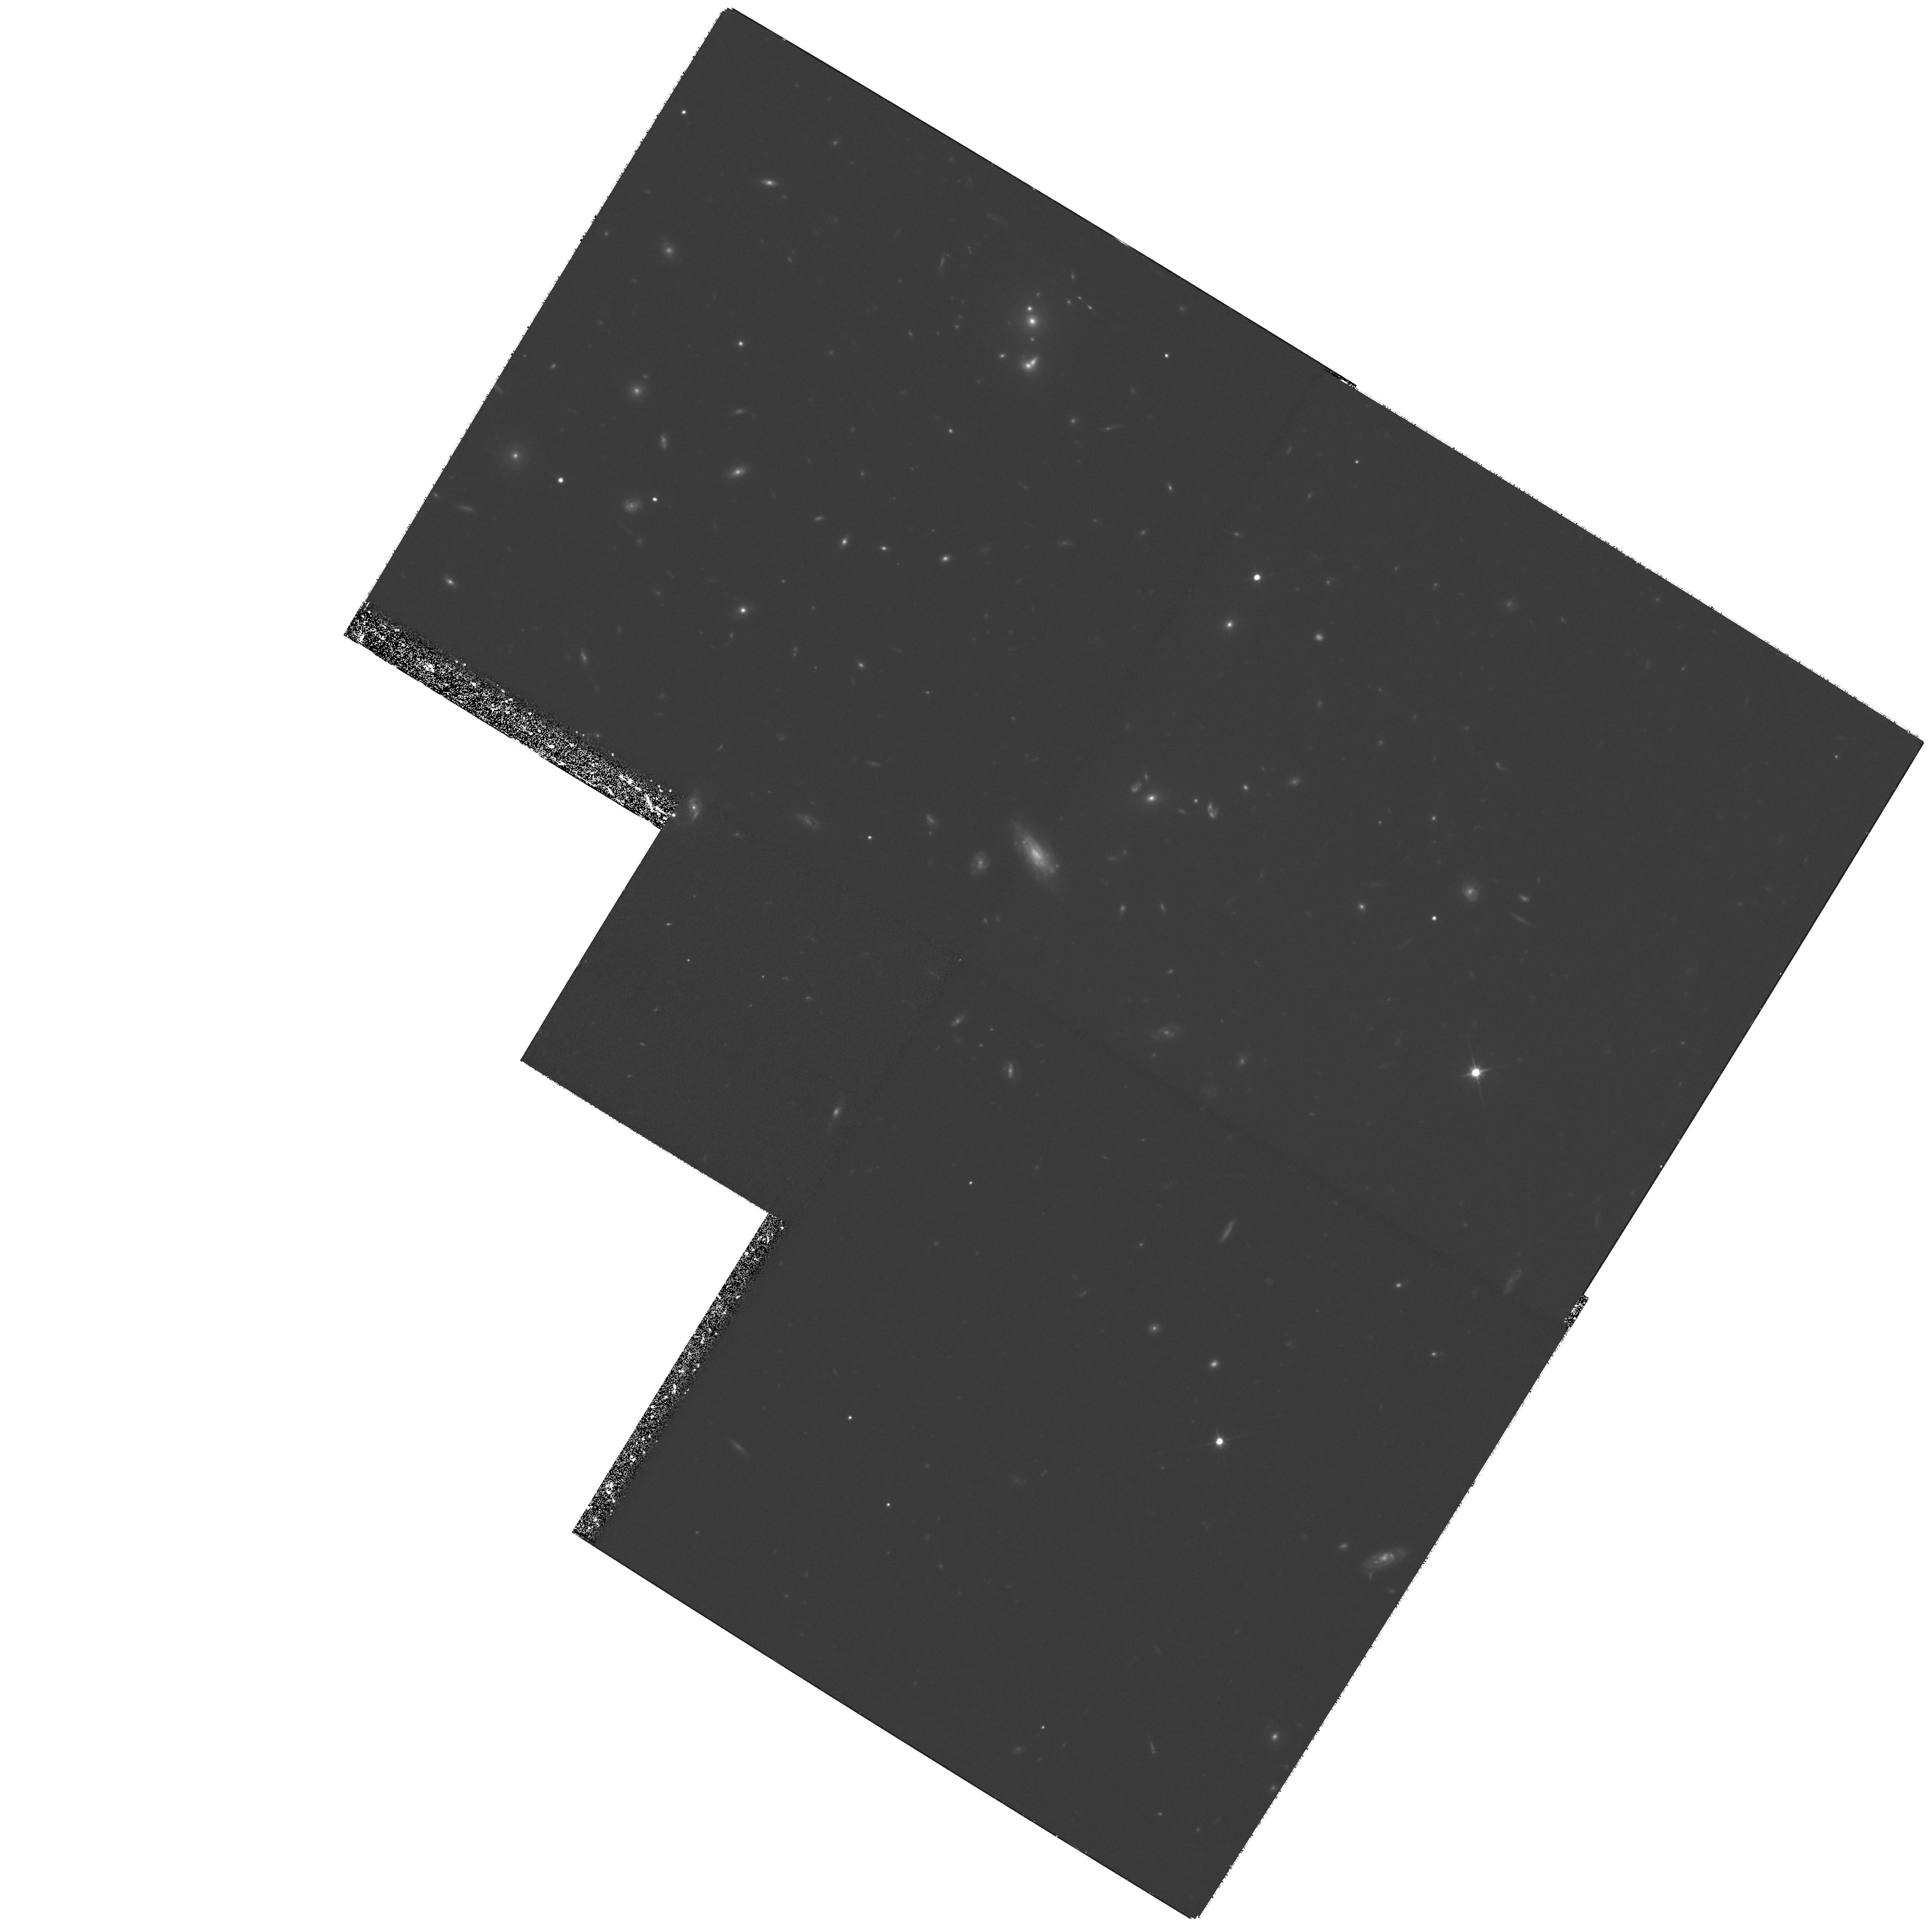
Target: GAL-CLUS-084847+445621-NEW. Instrument: WFPC2/PC. Filter: F702W. Exposure: 3.3 h. Observation ID: hst_7374_54_wfpc2_pc_f702w_u50p54

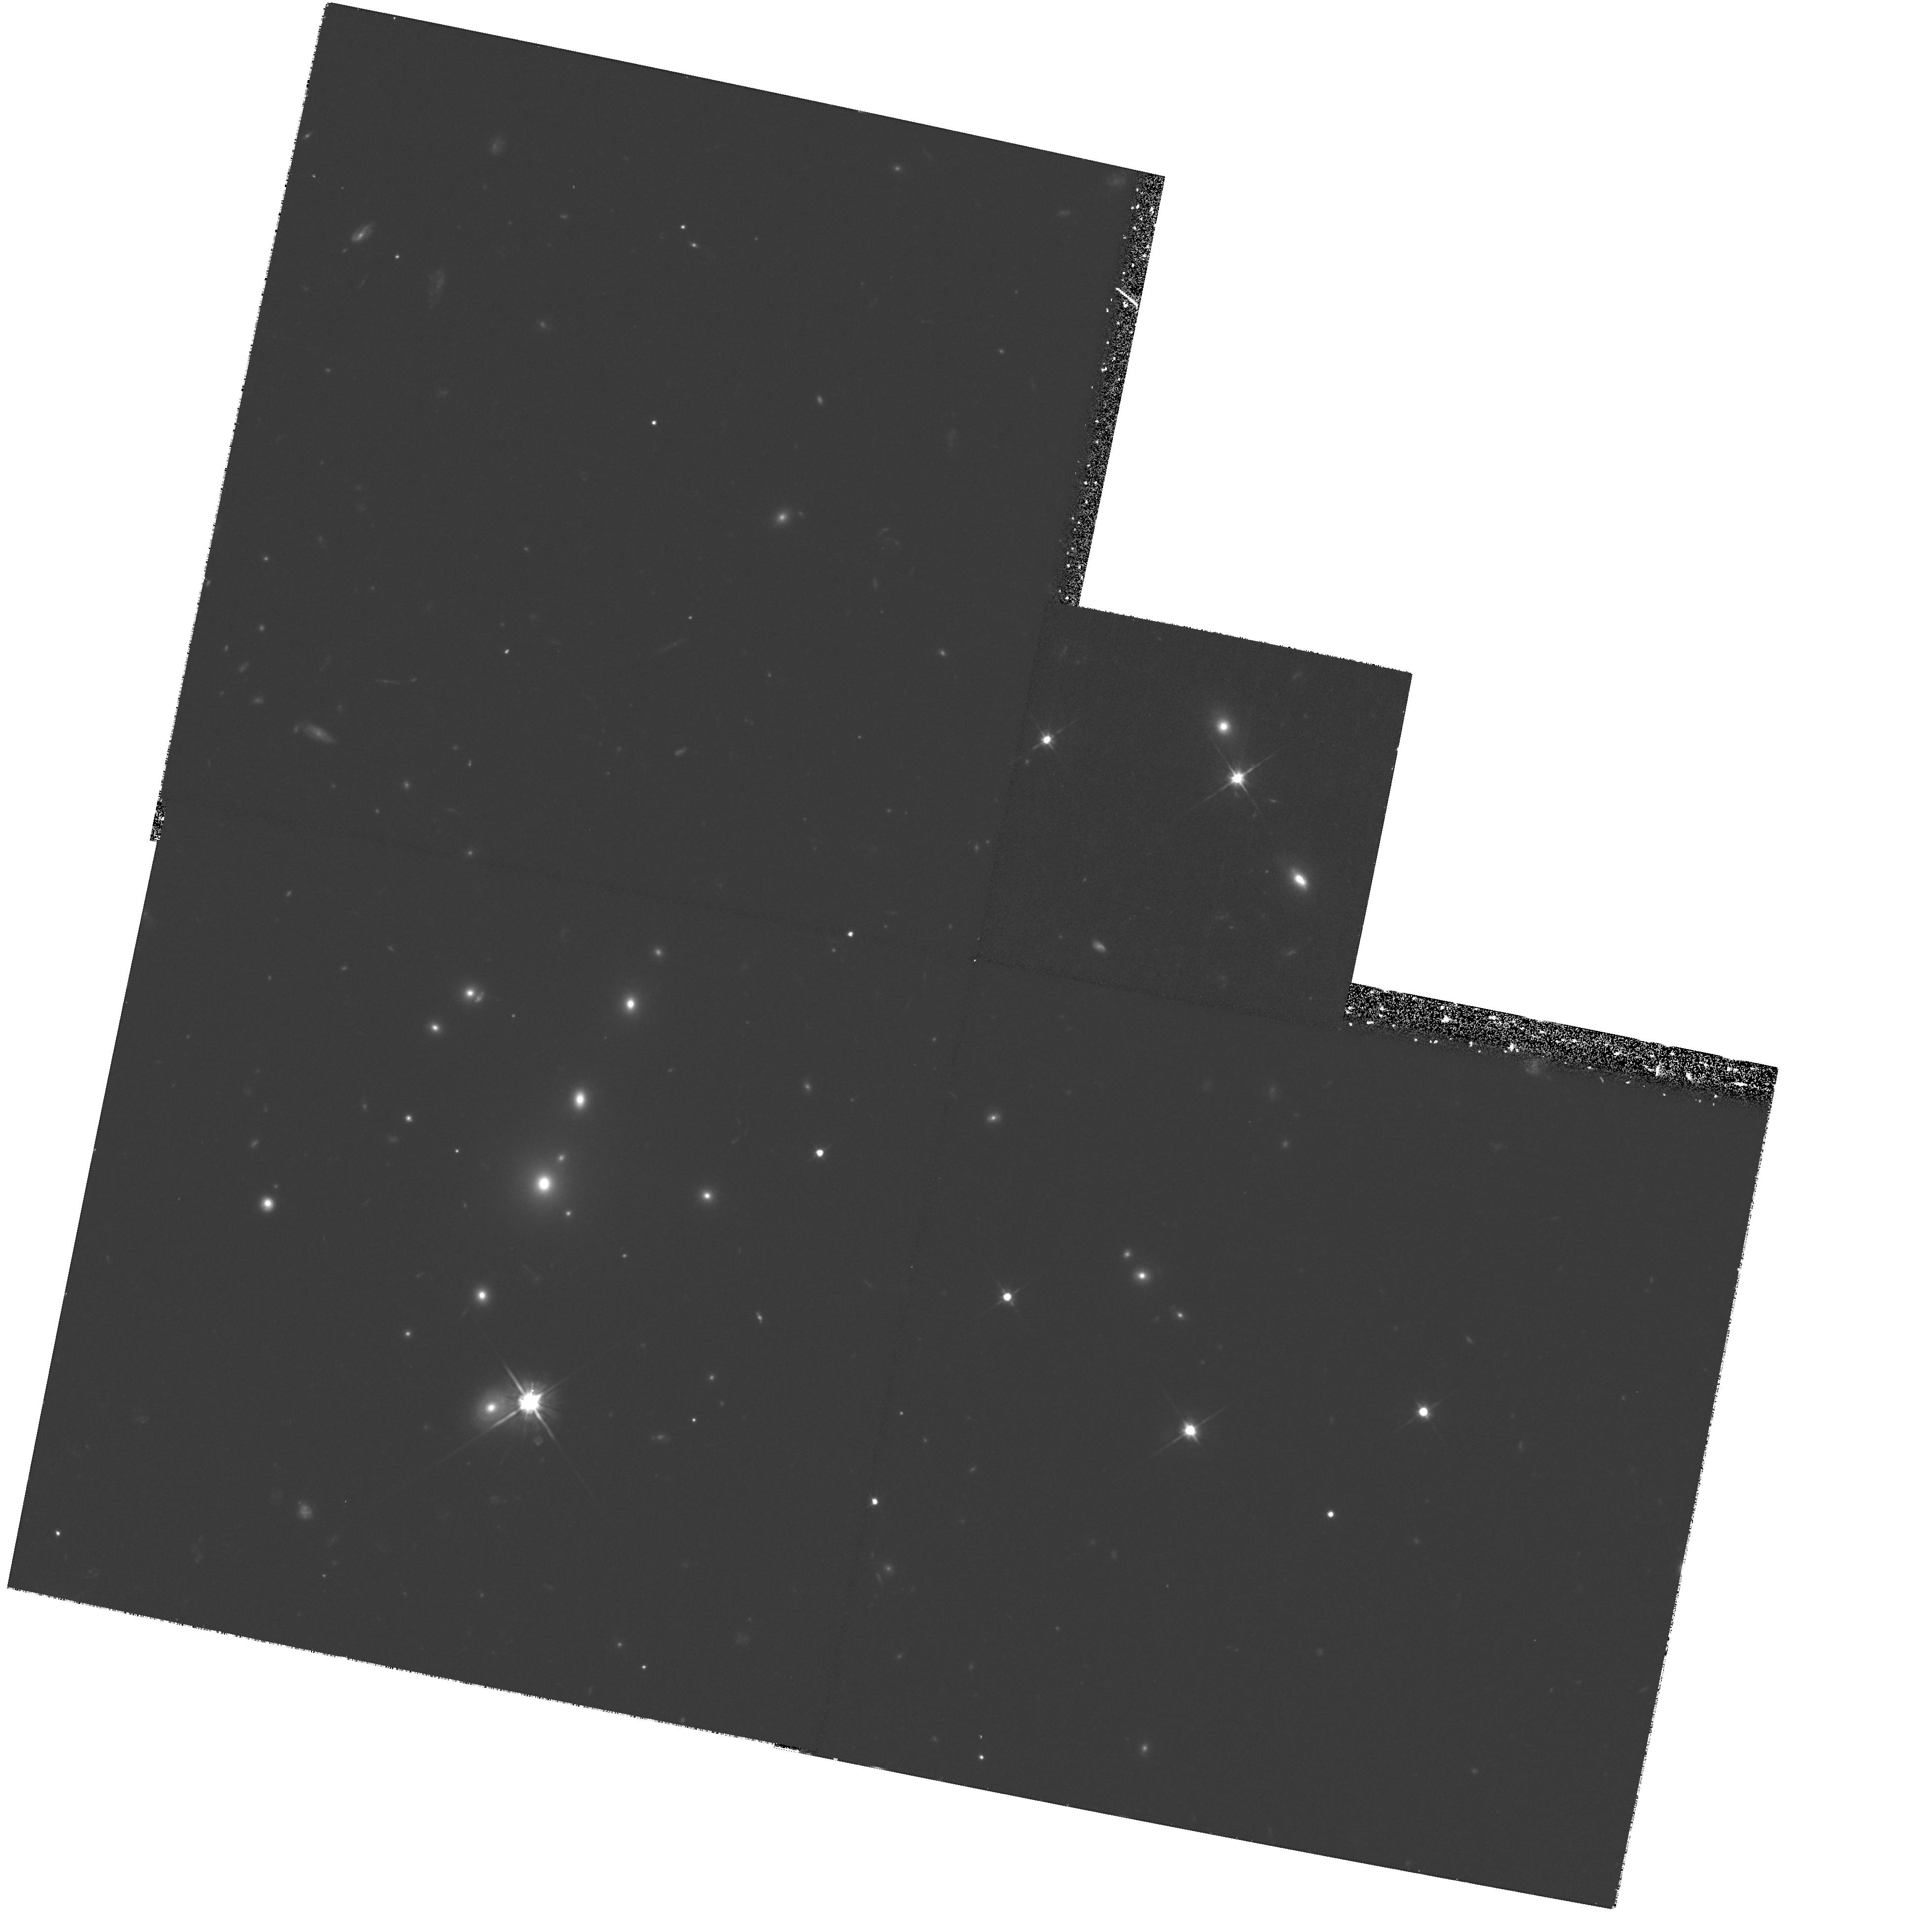
Target: GAL-CLUS-163340+571433. Instrument: WFPC2/PC. Filter: F702W. Exposure: 1.3 h. Observation ID: hst_7374_01_wfpc2_pc_f702w_u50p01

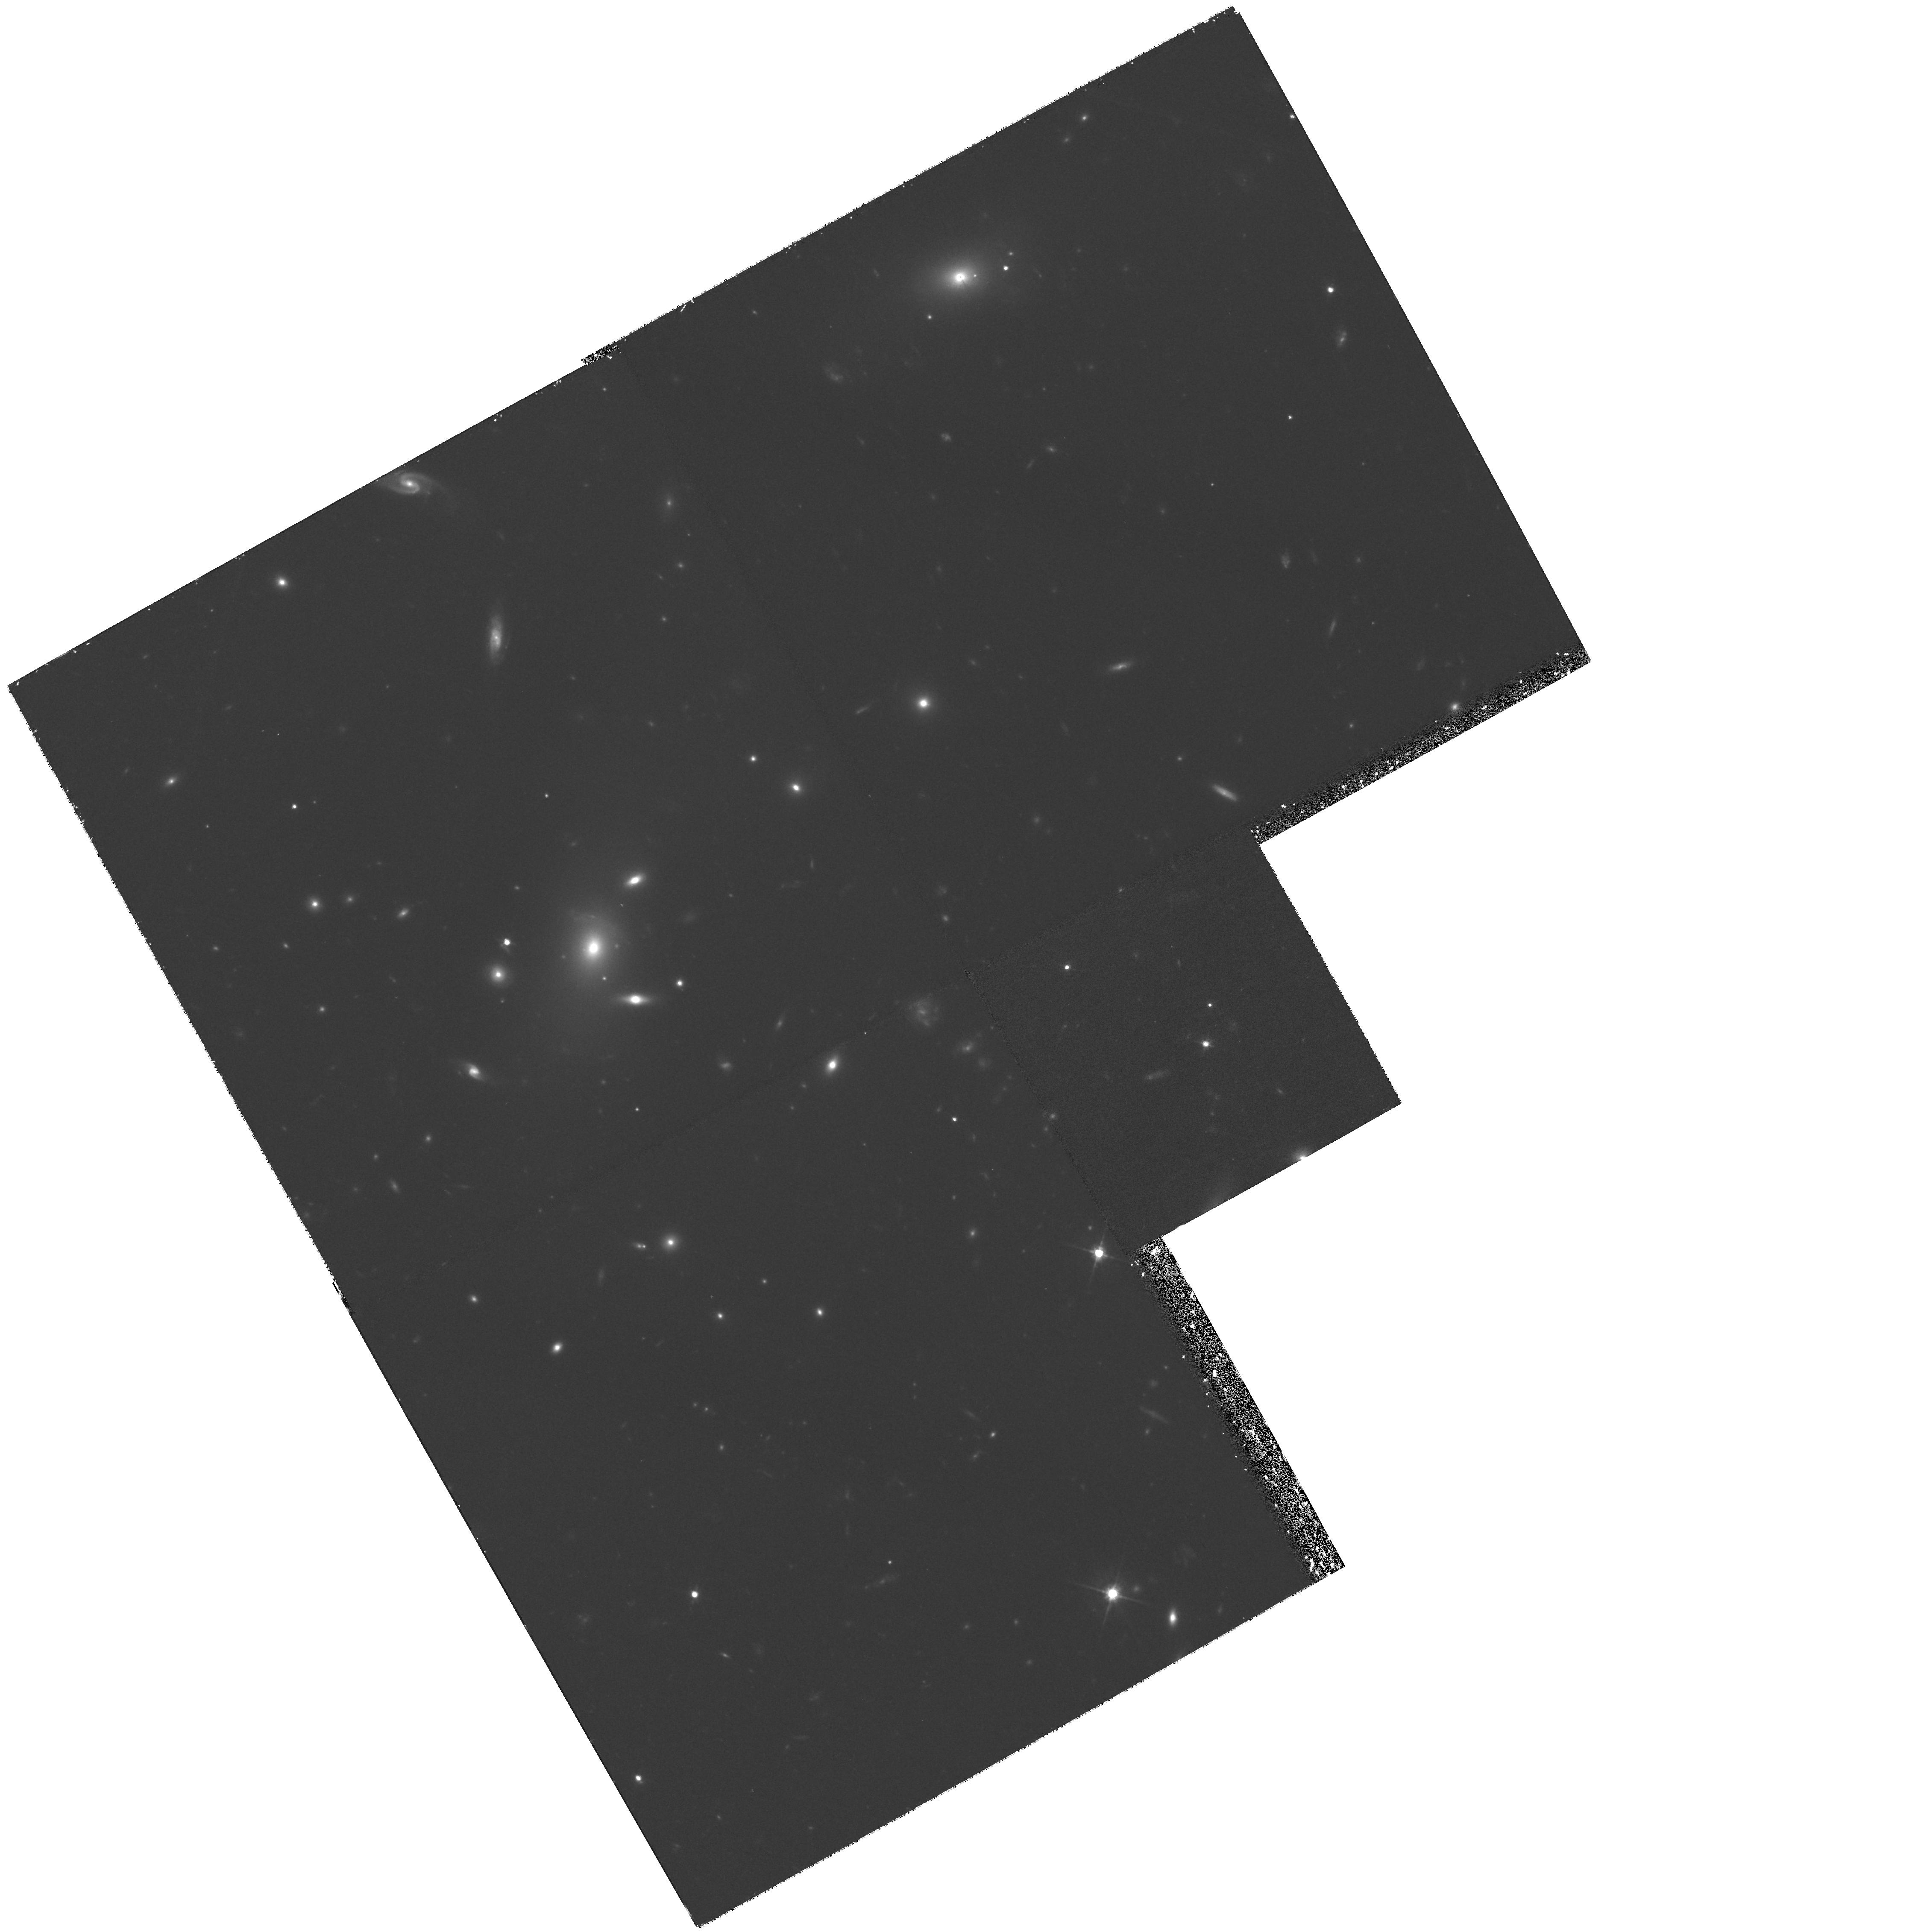
Target: GAL-CLUS-072015+713218. Instrument: WFPC2/PC. Filter: F702W. Exposure: 1.3 h. Observation ID: hst_7374_02_wfpc2_pc_f702w_u50p02

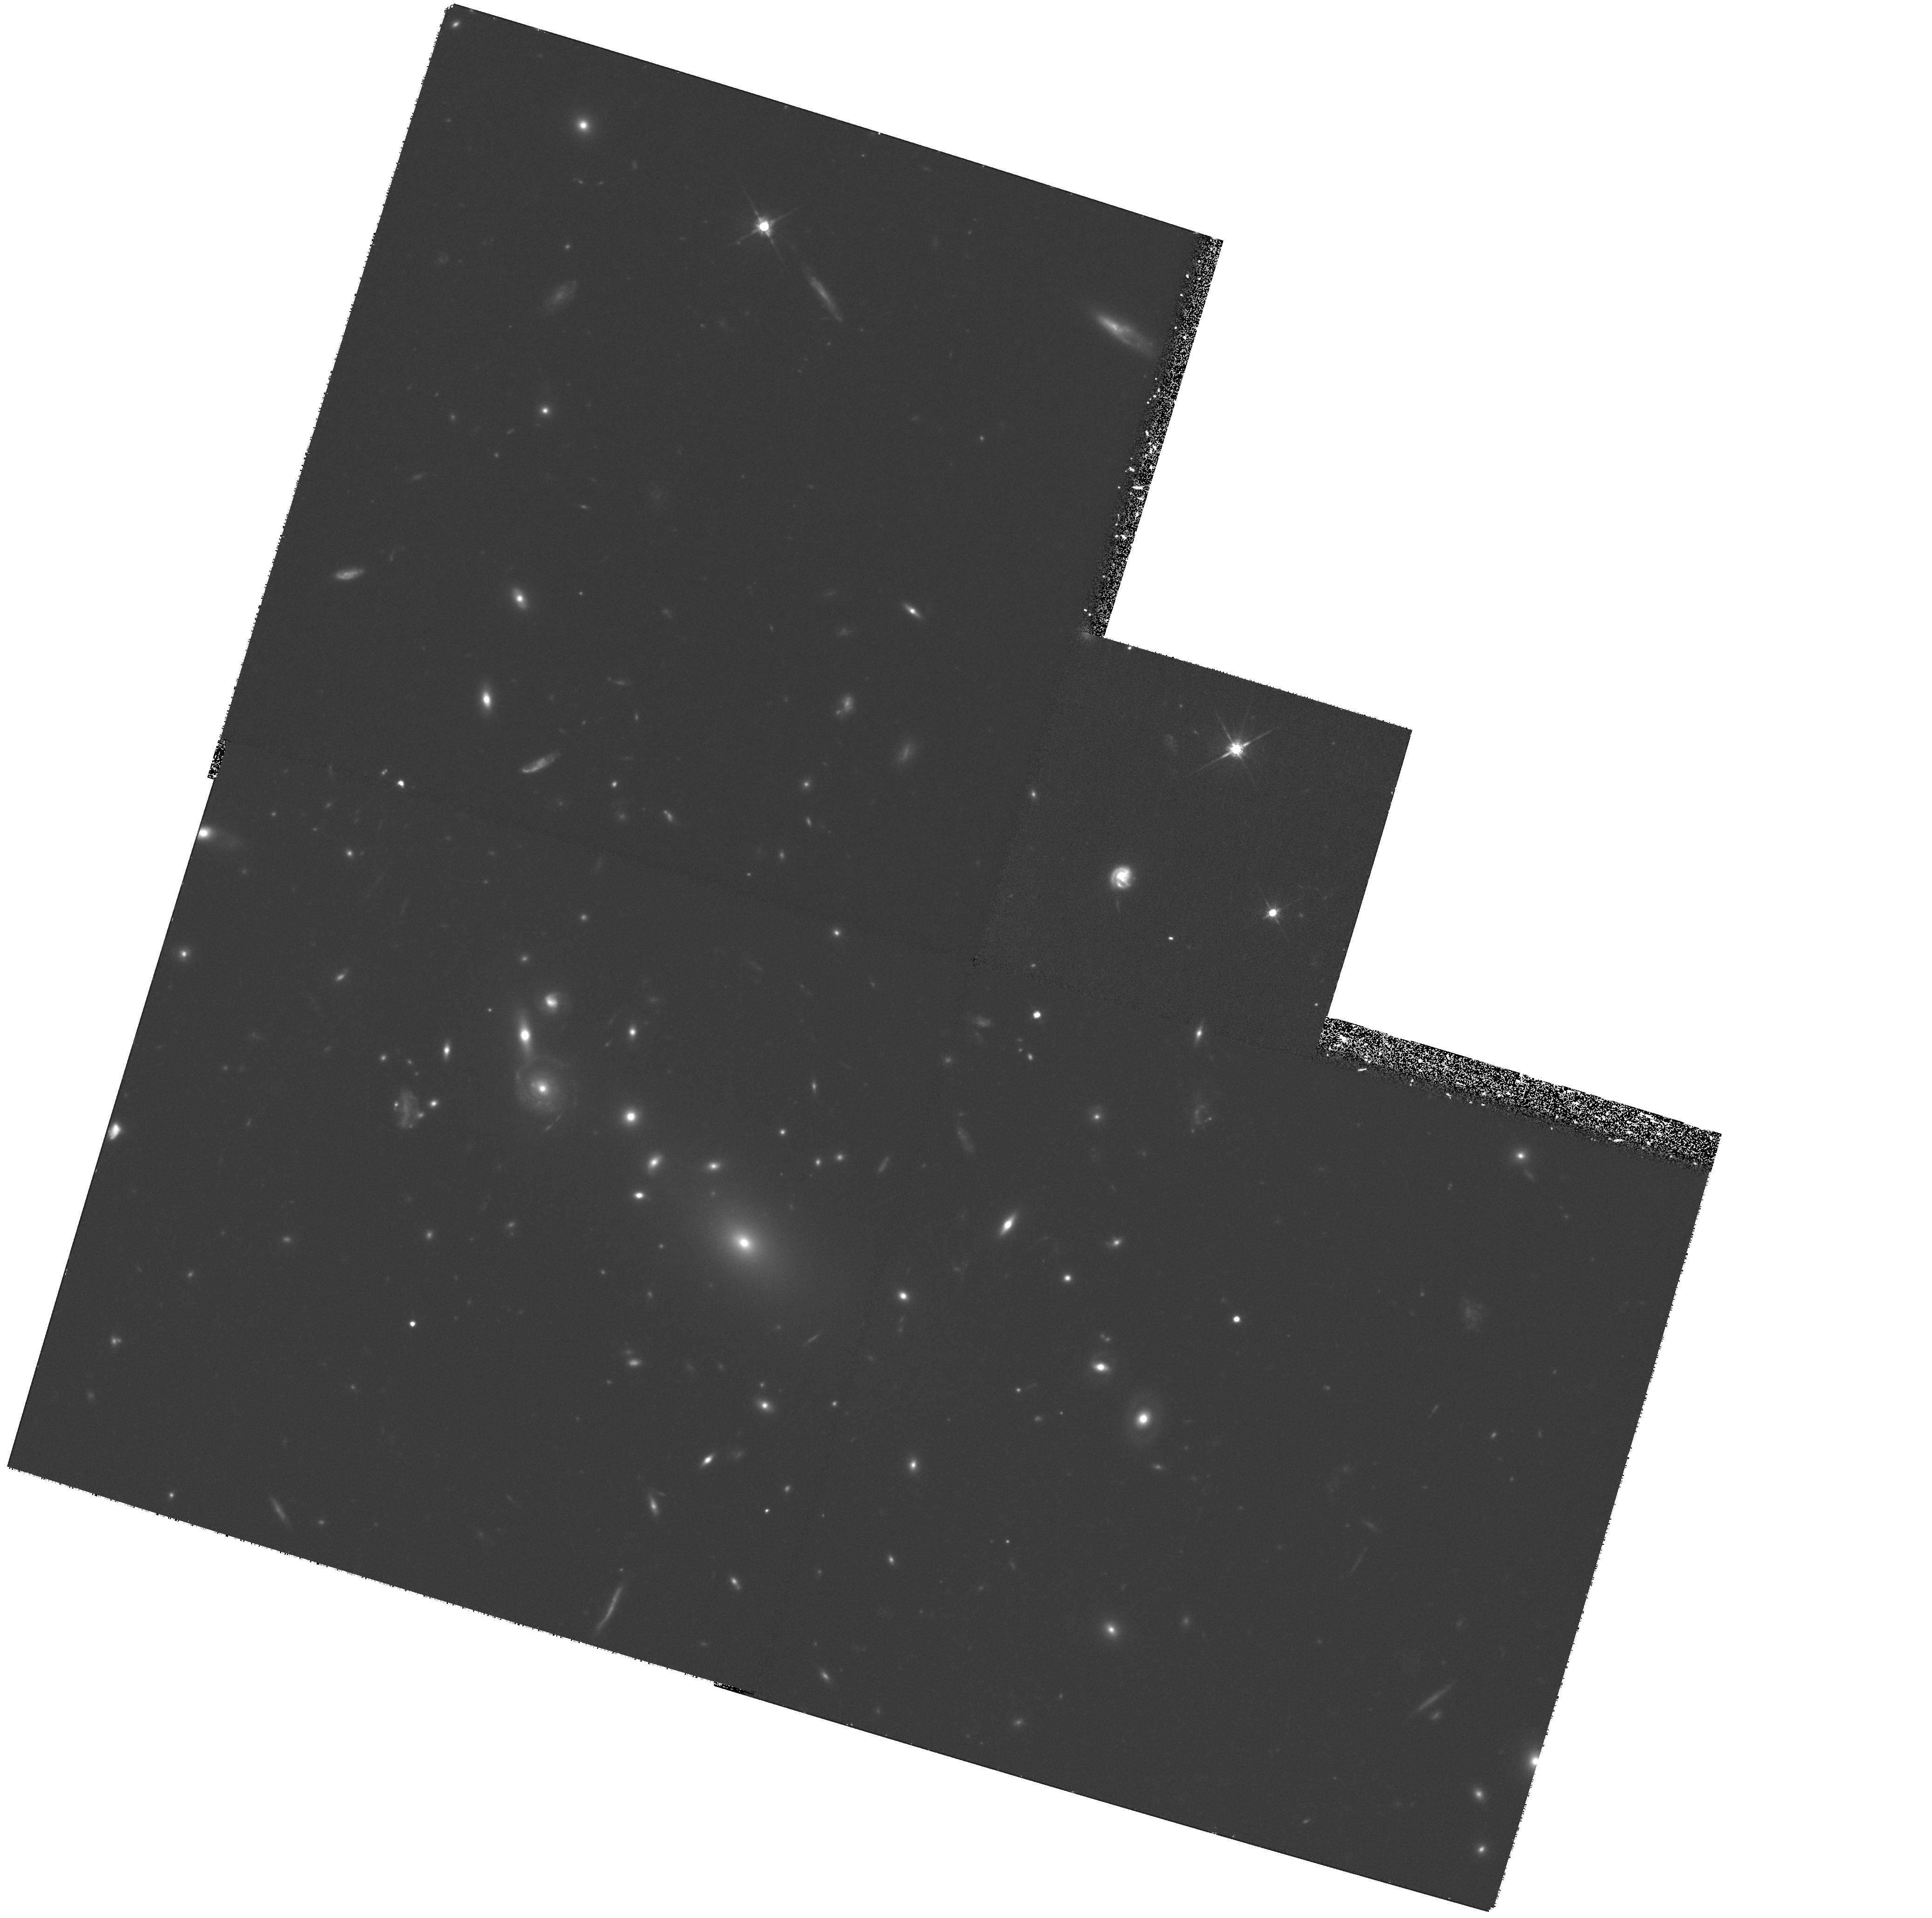
Target: GAL-CLUS-084106+642227. Instrument: WFPC2/PC. Filter: F702W. Exposure: 2 h. Observation ID: hst_7374_03_wfpc2_pc_f702w_u50p03

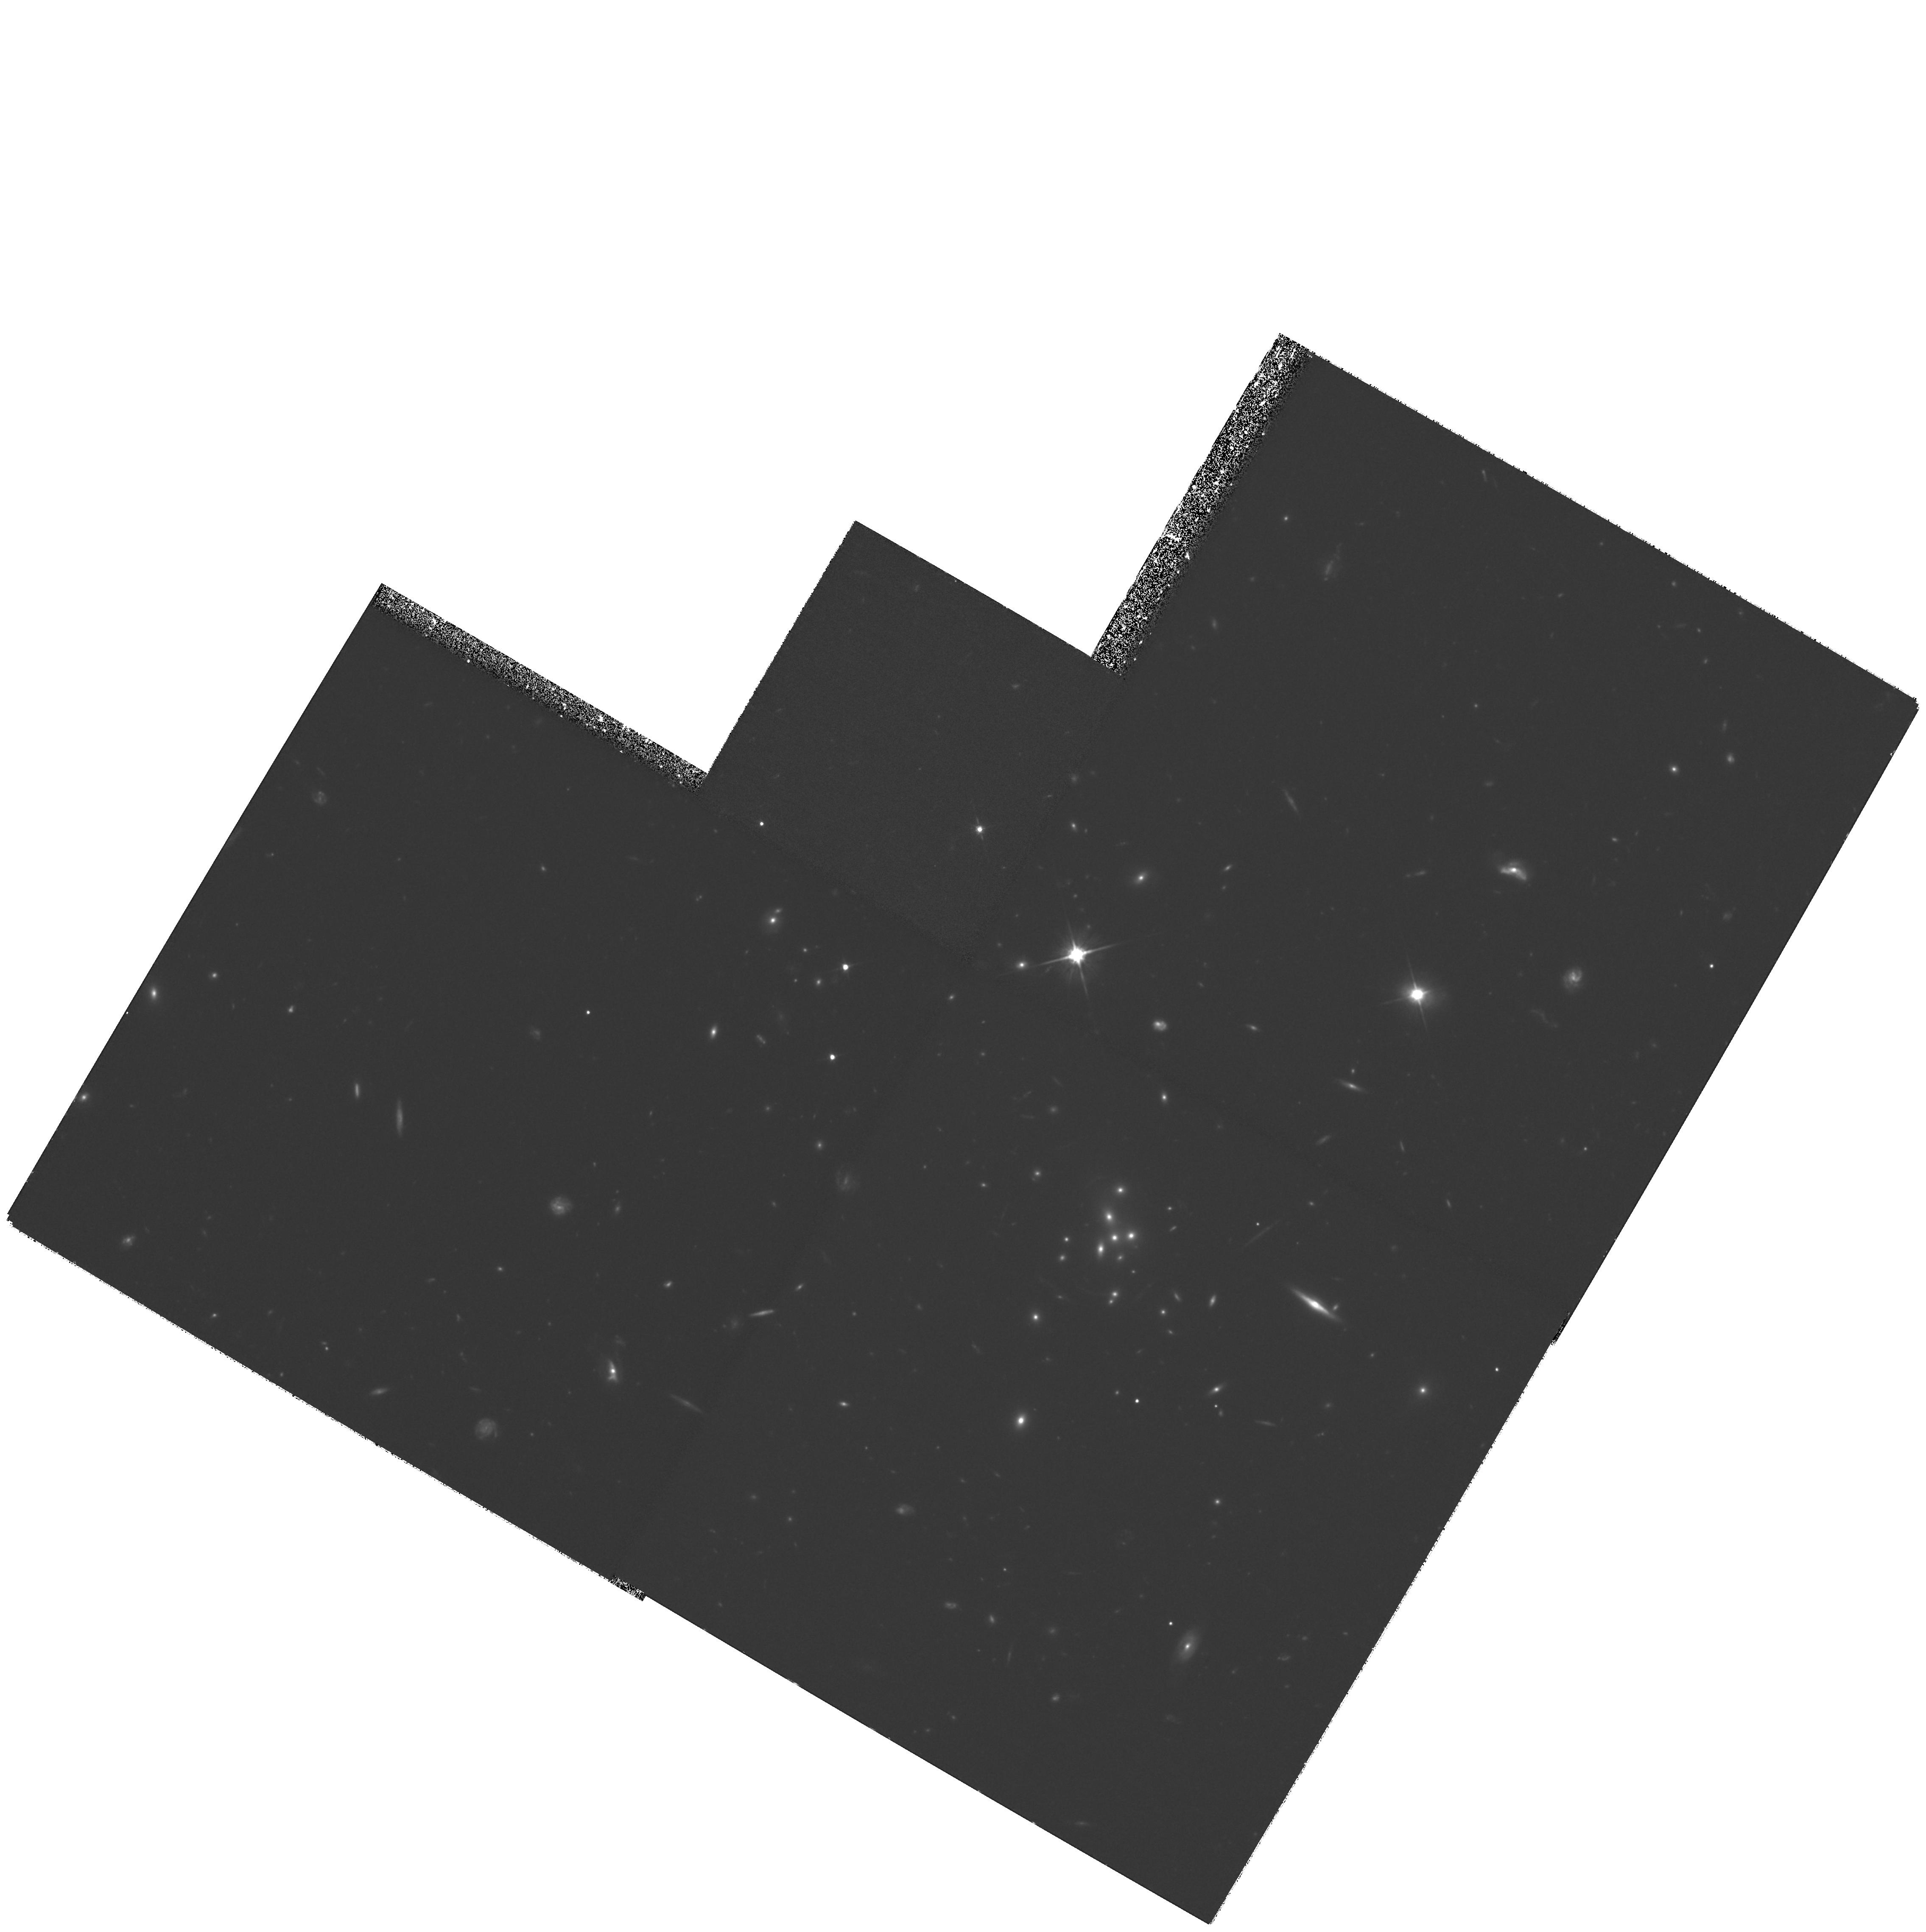
Target: GAL-CLUS-033745-252217. Instrument: WFPC2/PC. Filter: F702W. Exposure: 3.1 h. Observation ID: hst_7374_56_wfpc2_pc_f702w_u50p56

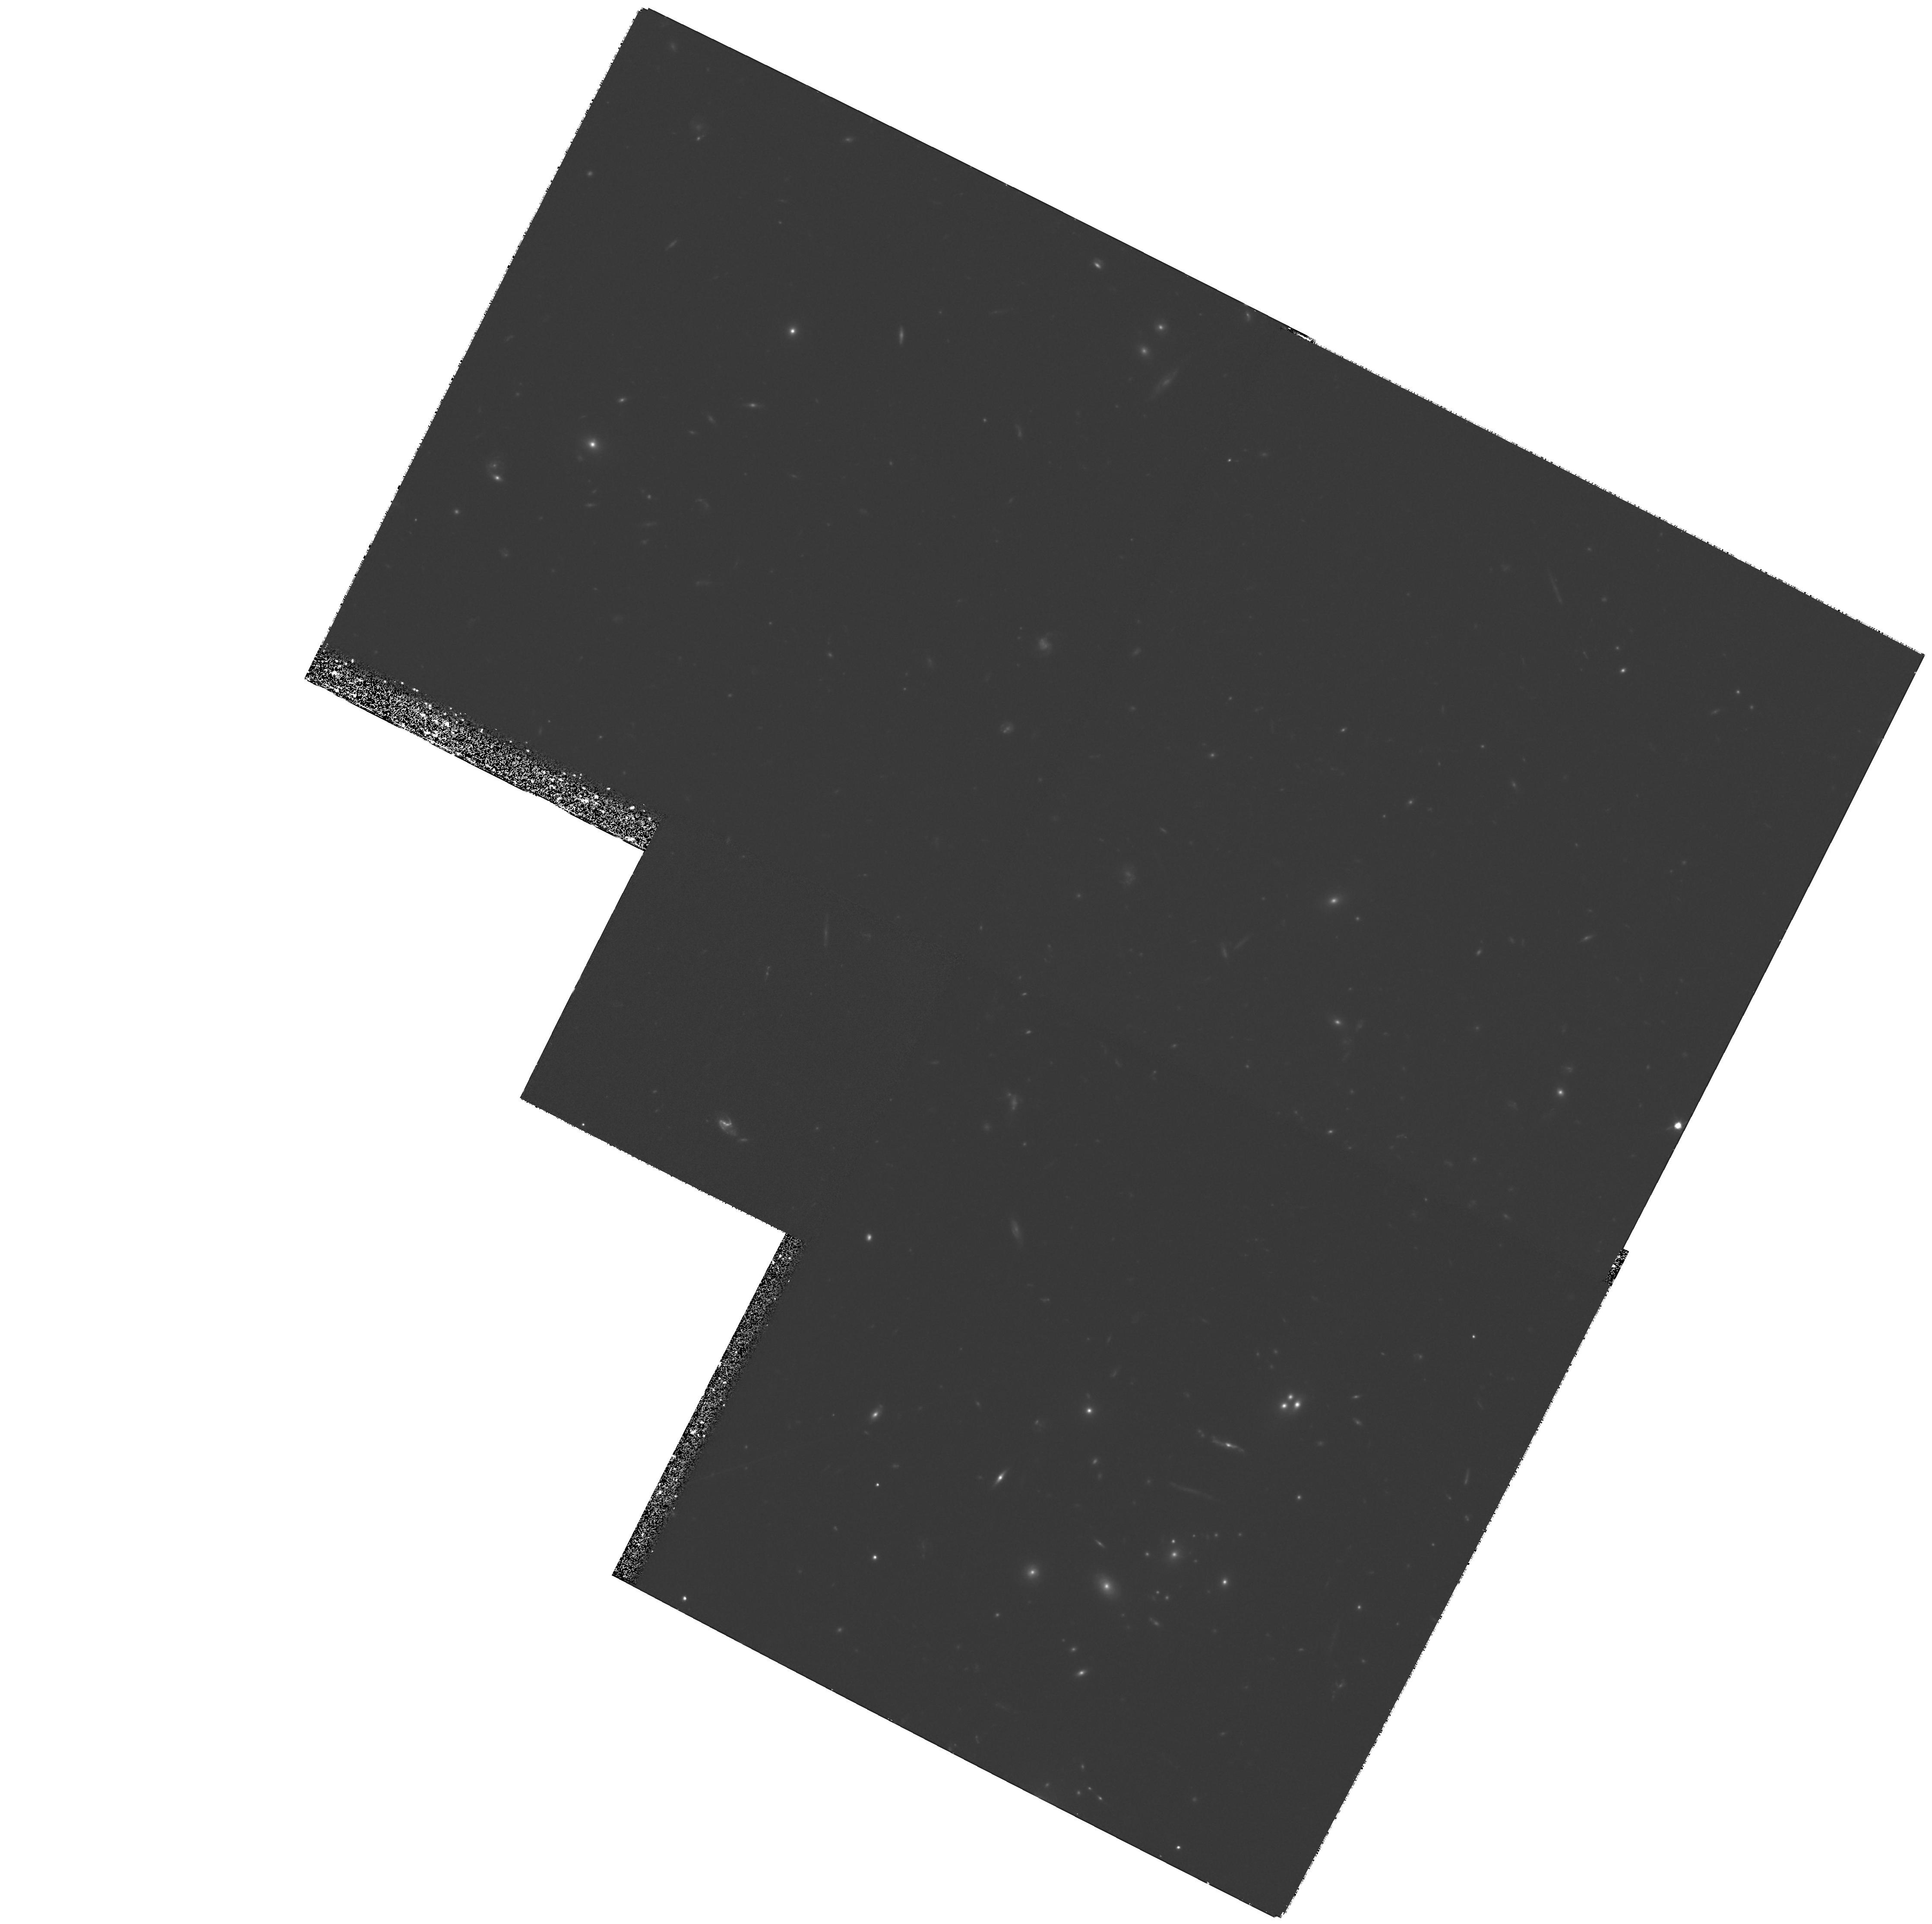
Target: GAL-CLUS-084847+445621. Instrument: WFPC2/PC. Filter: F702W. Exposure: 3.3 h. Observation ID: hst_7374_04_wfpc2_pc_f702w_u50p04

Probing Low Density Cluster Environments at Moderate-to-High Redshifts (PI: Rosati, Piero)

Recent HST WFPC2 images of rich clusters at moderate-to-high redshifts have revealed that morphological information is a crucial ingredient in understanding the physical processes responsible for the evolution of the galaxy population in clusters. However, HST observations have been targeted mostly to optically selected very rich systems or very luminous X-ray selected clusters. Therefore, studies have been made only on very massive, centrally condensed systems which represent only a limited, rare subsample of the cluster population. This may lead to a somewhat distorted view of the observed evolutionary properties. We therefore propose to obtain deep images of 6 clusters extracted from a new, deep X-ray selected sample, at moderate redshift (0.2-0.6) and moderate-low X-ray luminosity, to quantify galaxy morphology and measure the merger/interaction rate in different physical conditions. By combining these observations with those of other clusters that HST has already observed, we will obtain a more meaningful data set covering the complete range of the intracluster medium properties over a substantial look-back time. In addition, complementary ground-based and X-ray observation will provide galaxy colors and spectra, as well as dynamical/thermal state of the intracluster gas and cluster masses. With these essential ingredients we will be able to test models of cluster galaxy evolution and in particular establish the role of environmental effects on the evolution of structure and stellar population.